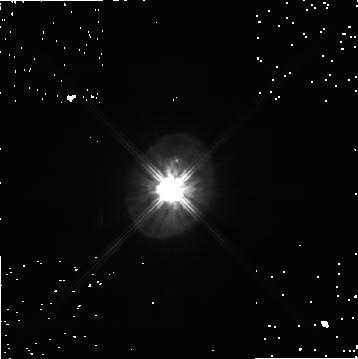
Target: HD56126
Instrument: NICMOS/NIC1
Filter: POL240S
Exposure: 7 min
Observation ID: n8e440050

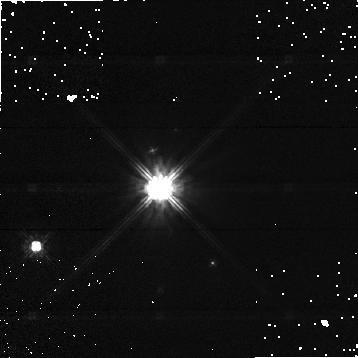
Target: HD12088
Instrument: NICMOS/NIC1
Filter: POL0S
Exposure: 1 min
Observation ID: n8e4a0010

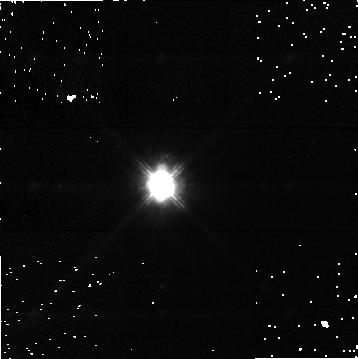
Target: IRAS04296+3429
Instrument: NICMOS/NIC1
Filter: POL240S
Exposure: 7 min
Observation ID: n8e410050

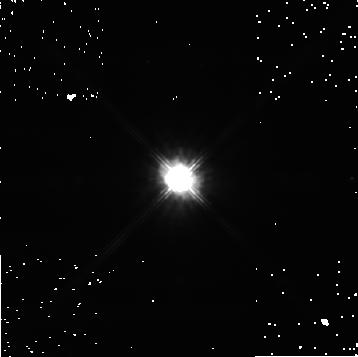
Target: IRASZ02229+6208
Instrument: NICMOS/NIC1
Filter: POL120S
Exposure: 5 min
Observation ID: n8e420030

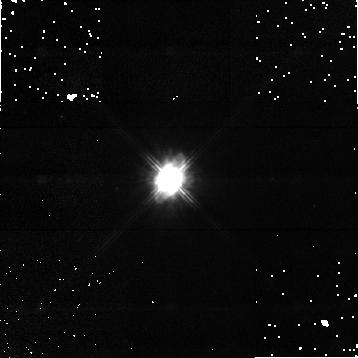
Target: IRAS06530-0213
Instrument: NICMOS/NIC1
Filter: POL120S
Exposure: 7 min
Observation ID: n8e430030

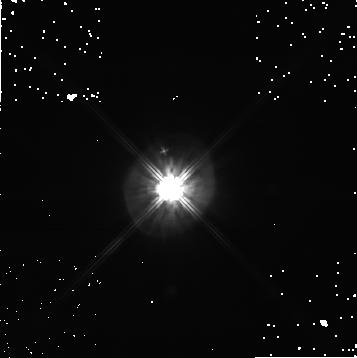
Target: HD56126
Instrument: NICMOS/NIC1
Filter: POL0S
Exposure: 7 min
Observation ID: n8e440010

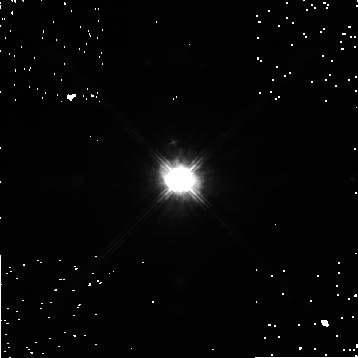
Target: IRASZ02229+6208
Instrument: NICMOS/NIC1
Filter: POL0S
Exposure: 5 min
Observation ID: n8e420010

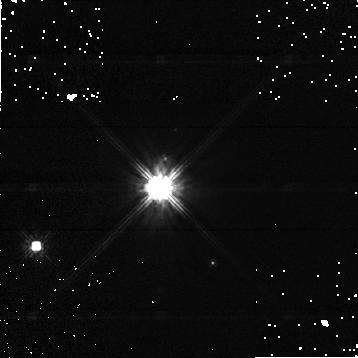
Target: HD12088
Instrument: NICMOS/NIC1
Filter: POL240S
Exposure: 1 min
Observation ID: n8e4a0050

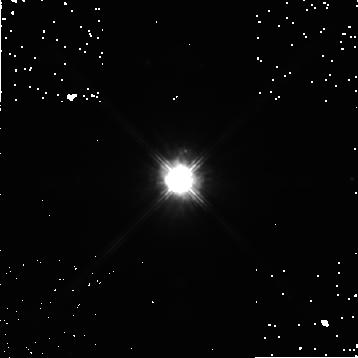
Target: IRASZ02229+6208
Instrument: NICMOS/NIC1
Filter: POL240S
Exposure: 5 min
Observation ID: n8e420050

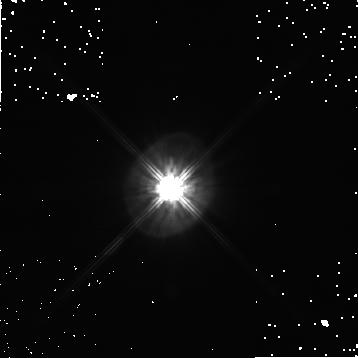
Target: HD56126
Instrument: NICMOS/NIC1
Filter: POL120S
Exposure: 7 min
Observation ID: n8e440030

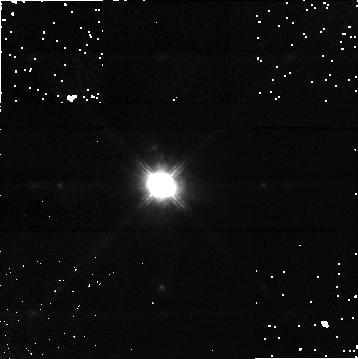
Target: IRAS04296+3429
Instrument: NICMOS/NIC1
Filter: POL0S
Exposure: 7 min
Observation ID: n8e410010

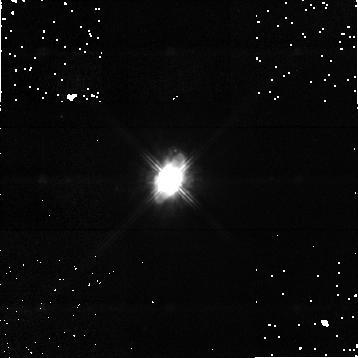
Target: IRAS06530-0213
Instrument: NICMOS/NIC1
Filter: POL240S
Exposure: 7 min
Observation ID: n8e430050

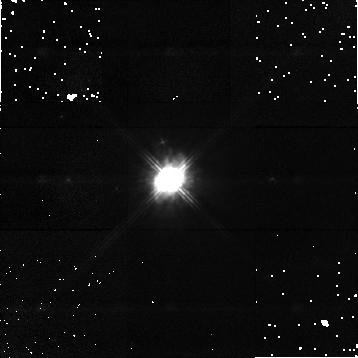
Target: IRAS06530-0213
Instrument: NICMOS/NIC1
Filter: POL0S
Exposure: 7 min
Observation ID: n8e430010

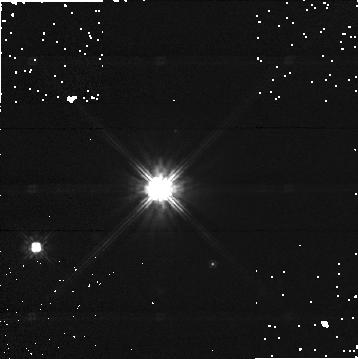
Target: HD12088
Instrument: NICMOS/NIC1
Filter: POL120S
Exposure: 1 min
Observation ID: n8e4a0030

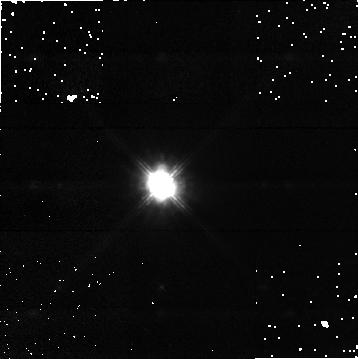
Target: IRAS04296+3429
Instrument: NICMOS/NIC1
Filter: POL120S
Exposure: 7 min
Observation ID: n8e410030

NICMOS Imaging Polarimetry of Compact Proto-Planetary Nebula Dust Shells (PI: Ueta, Toshiya)

We propose to resolve the structure of 4 proto-planetary nebula (PPN) dust shells by means of imaging polarimetry using NICMOS. In our previous WFPC2 imaging surveys, these PPNs show a compact elliptical nebulosity (of radius 0.5 to 2") with a prominently visible central star. These PPNs appear to be members of a distinct class of PPNs, compared with bipolar nebulae in which an optically thick dust lane obscures the central star. Based on our previous mid-IR PPN survey, these PPNs are expected to host an optically thin, edge-on toroidal dust shell as evidence for the intrinsic axisymmetry of the PPN shells caused by an equatorially-enhanced mass loss during the asymptotic giant branch phase. These PPNs, however, are too compact to be fully resolved at mid-IR even with large ground-based telescopes because mid-IR images are diffraction- limited. The unique ability of imaging polarimetry at unprecedented high resolution makes HST the only instrument capable of isolating dust-scattered, polarized light from the shell and directly resolving the structure of compact PPNs without being hindered by the dominantly bright central star. These observations and following analysis with our radiative transfer code will provide crucial clues to the physical mechanism that drives the axisymmetric mass loss from originally spherically symmetric stars, which still remains to be one of the fundamental problems in astrophysics.